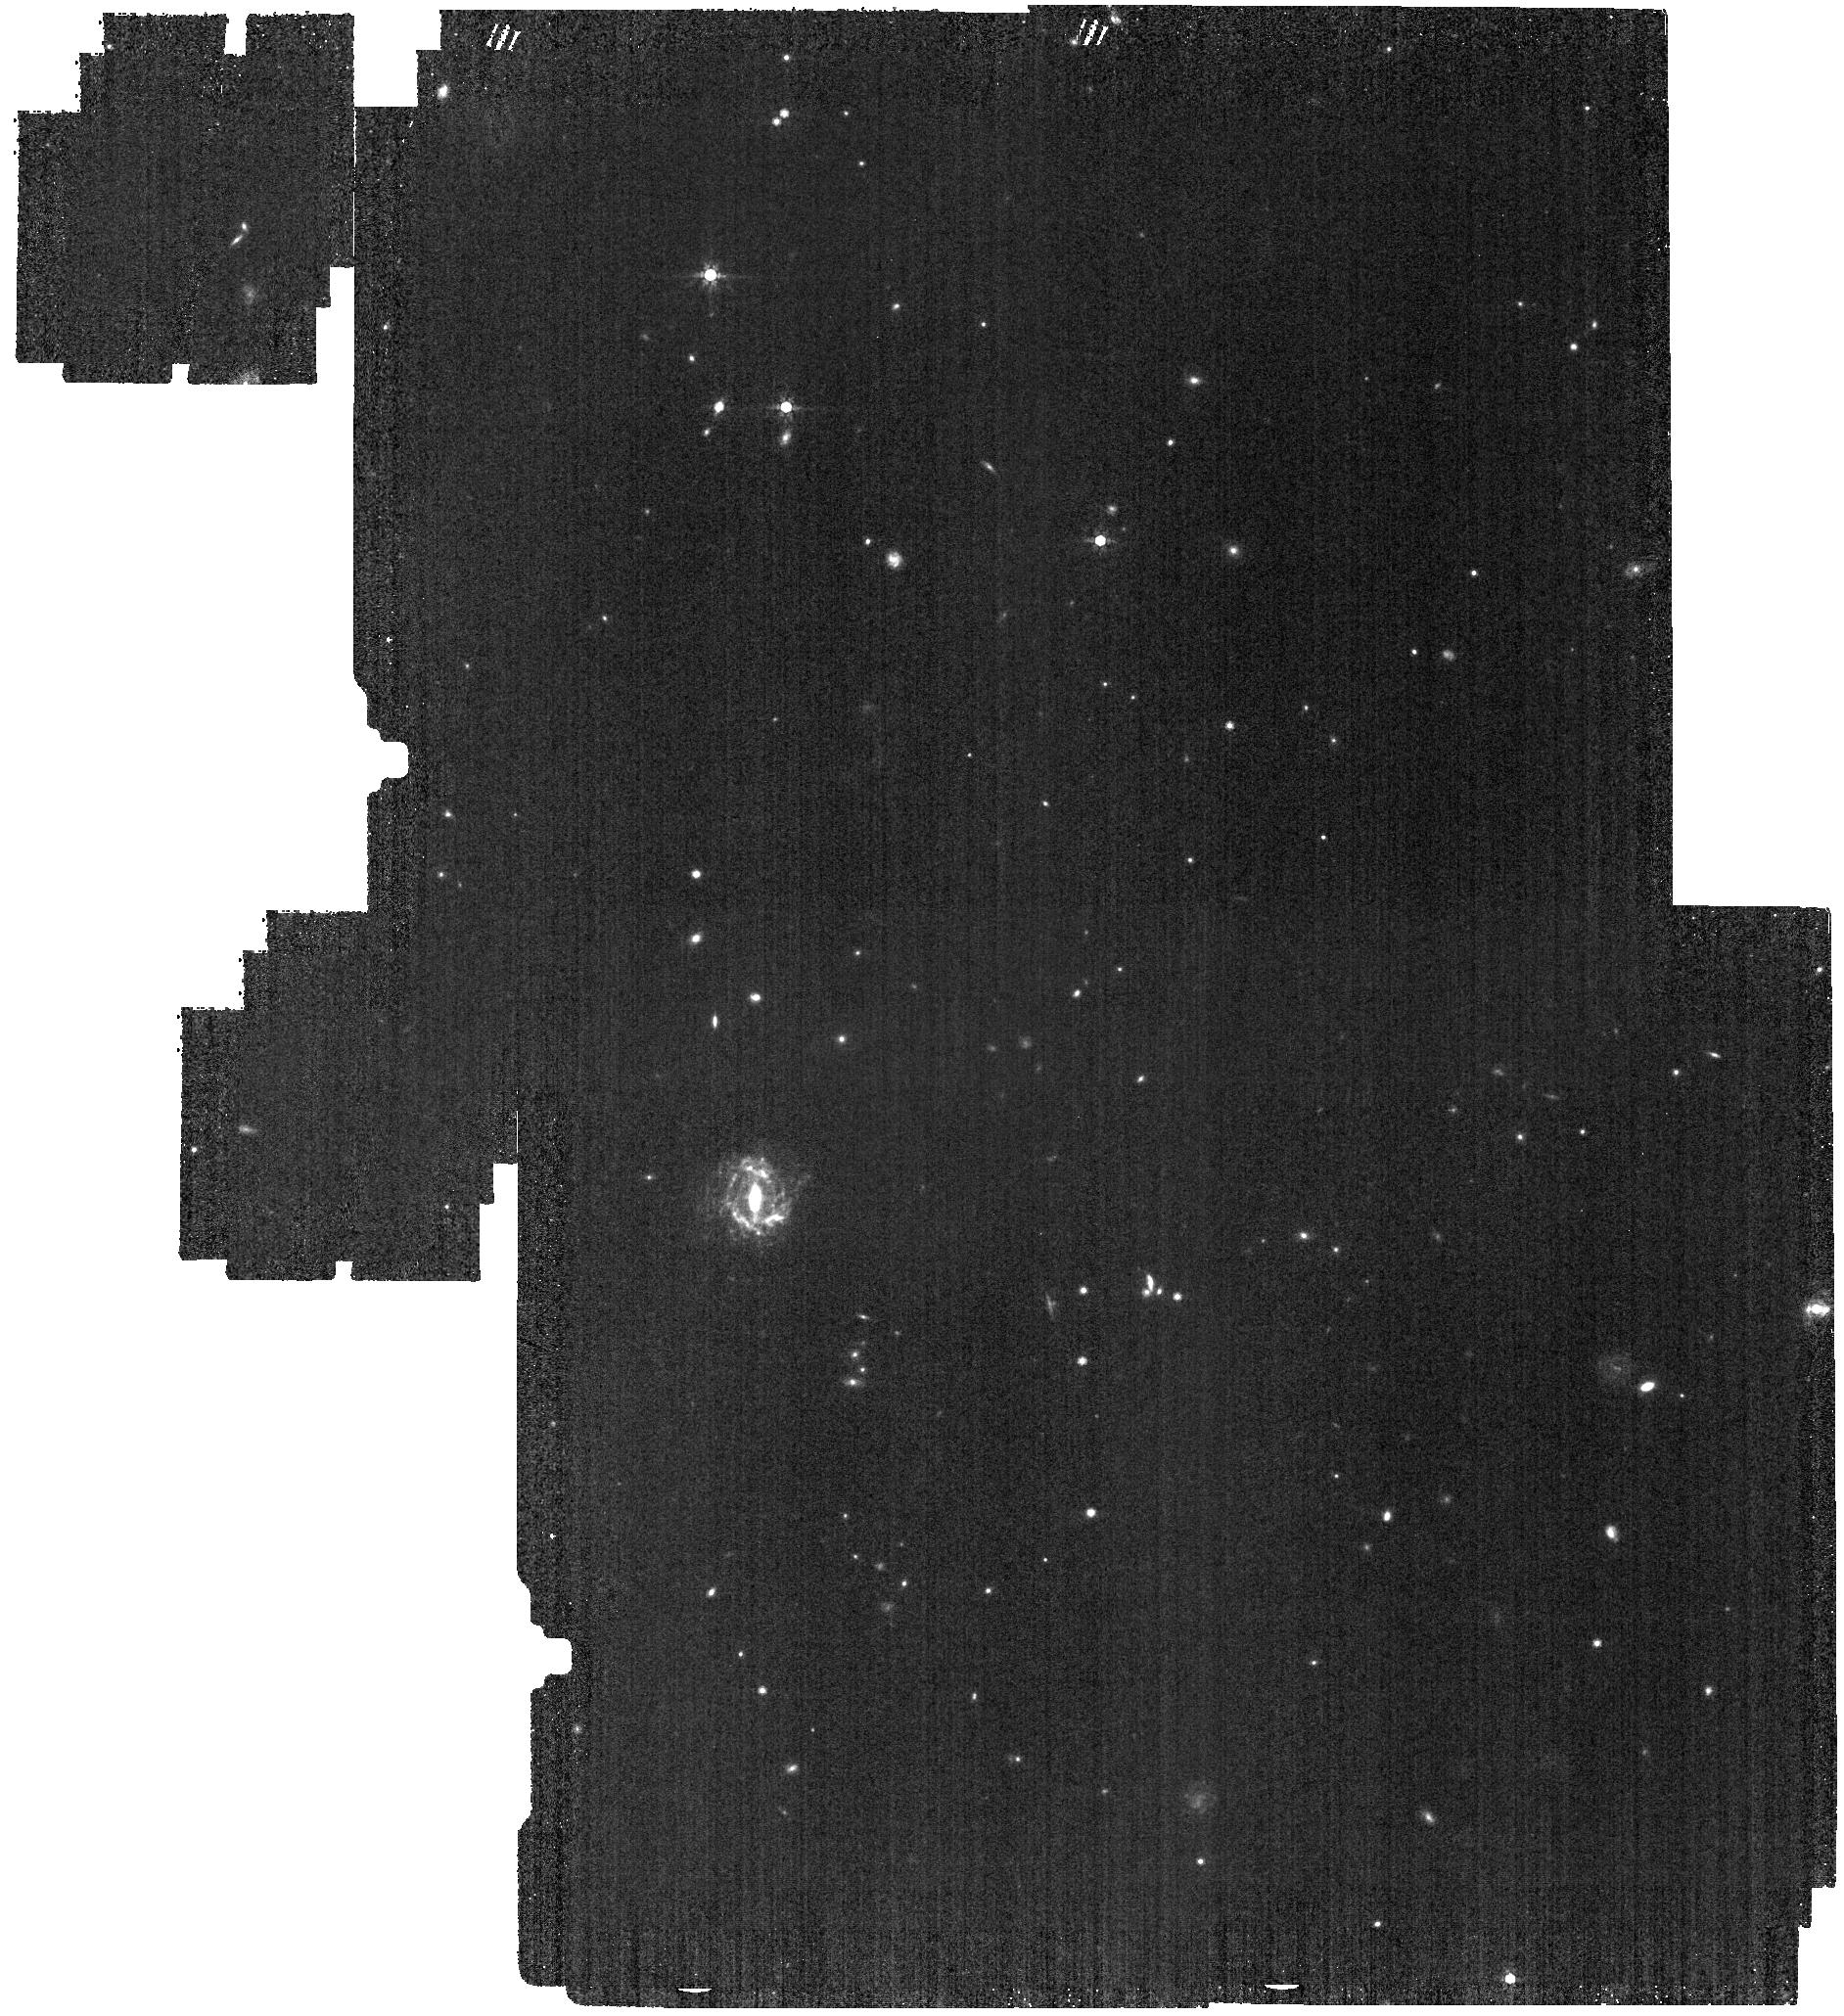
Target: NGC-0253-BACKGROUND
Instrument: MIRI
Filter: F770W
Exposure: 7 min
Observation ID: jw02987-o004_t002_miri_f770w

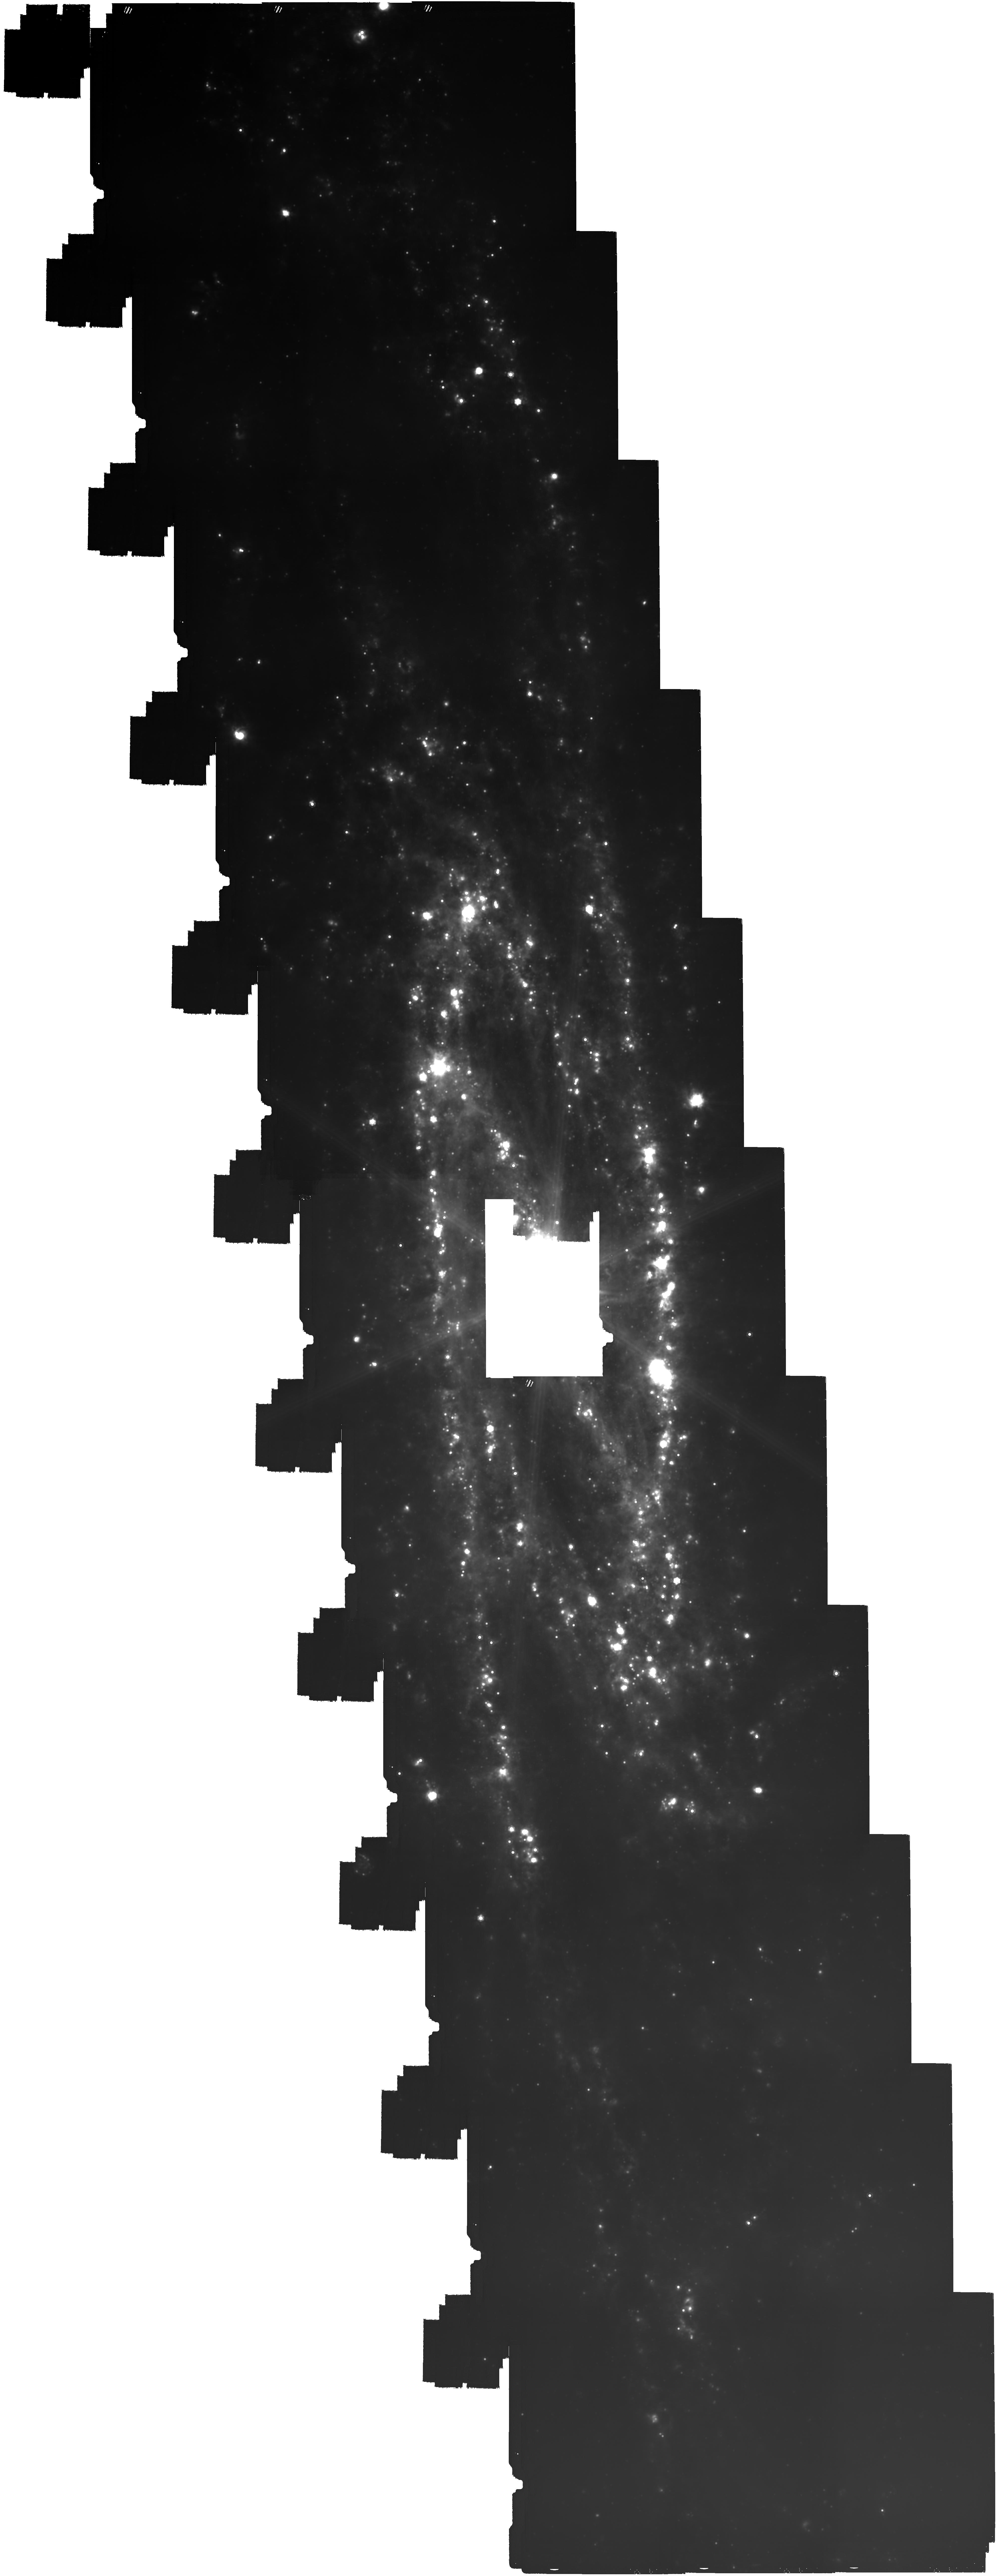
Target: NGC-0253
Instrument: MIRI
Filter: F2100W
Exposure: 3.1 h
Observation ID: jw02987-o003_t001_miri_f2100w

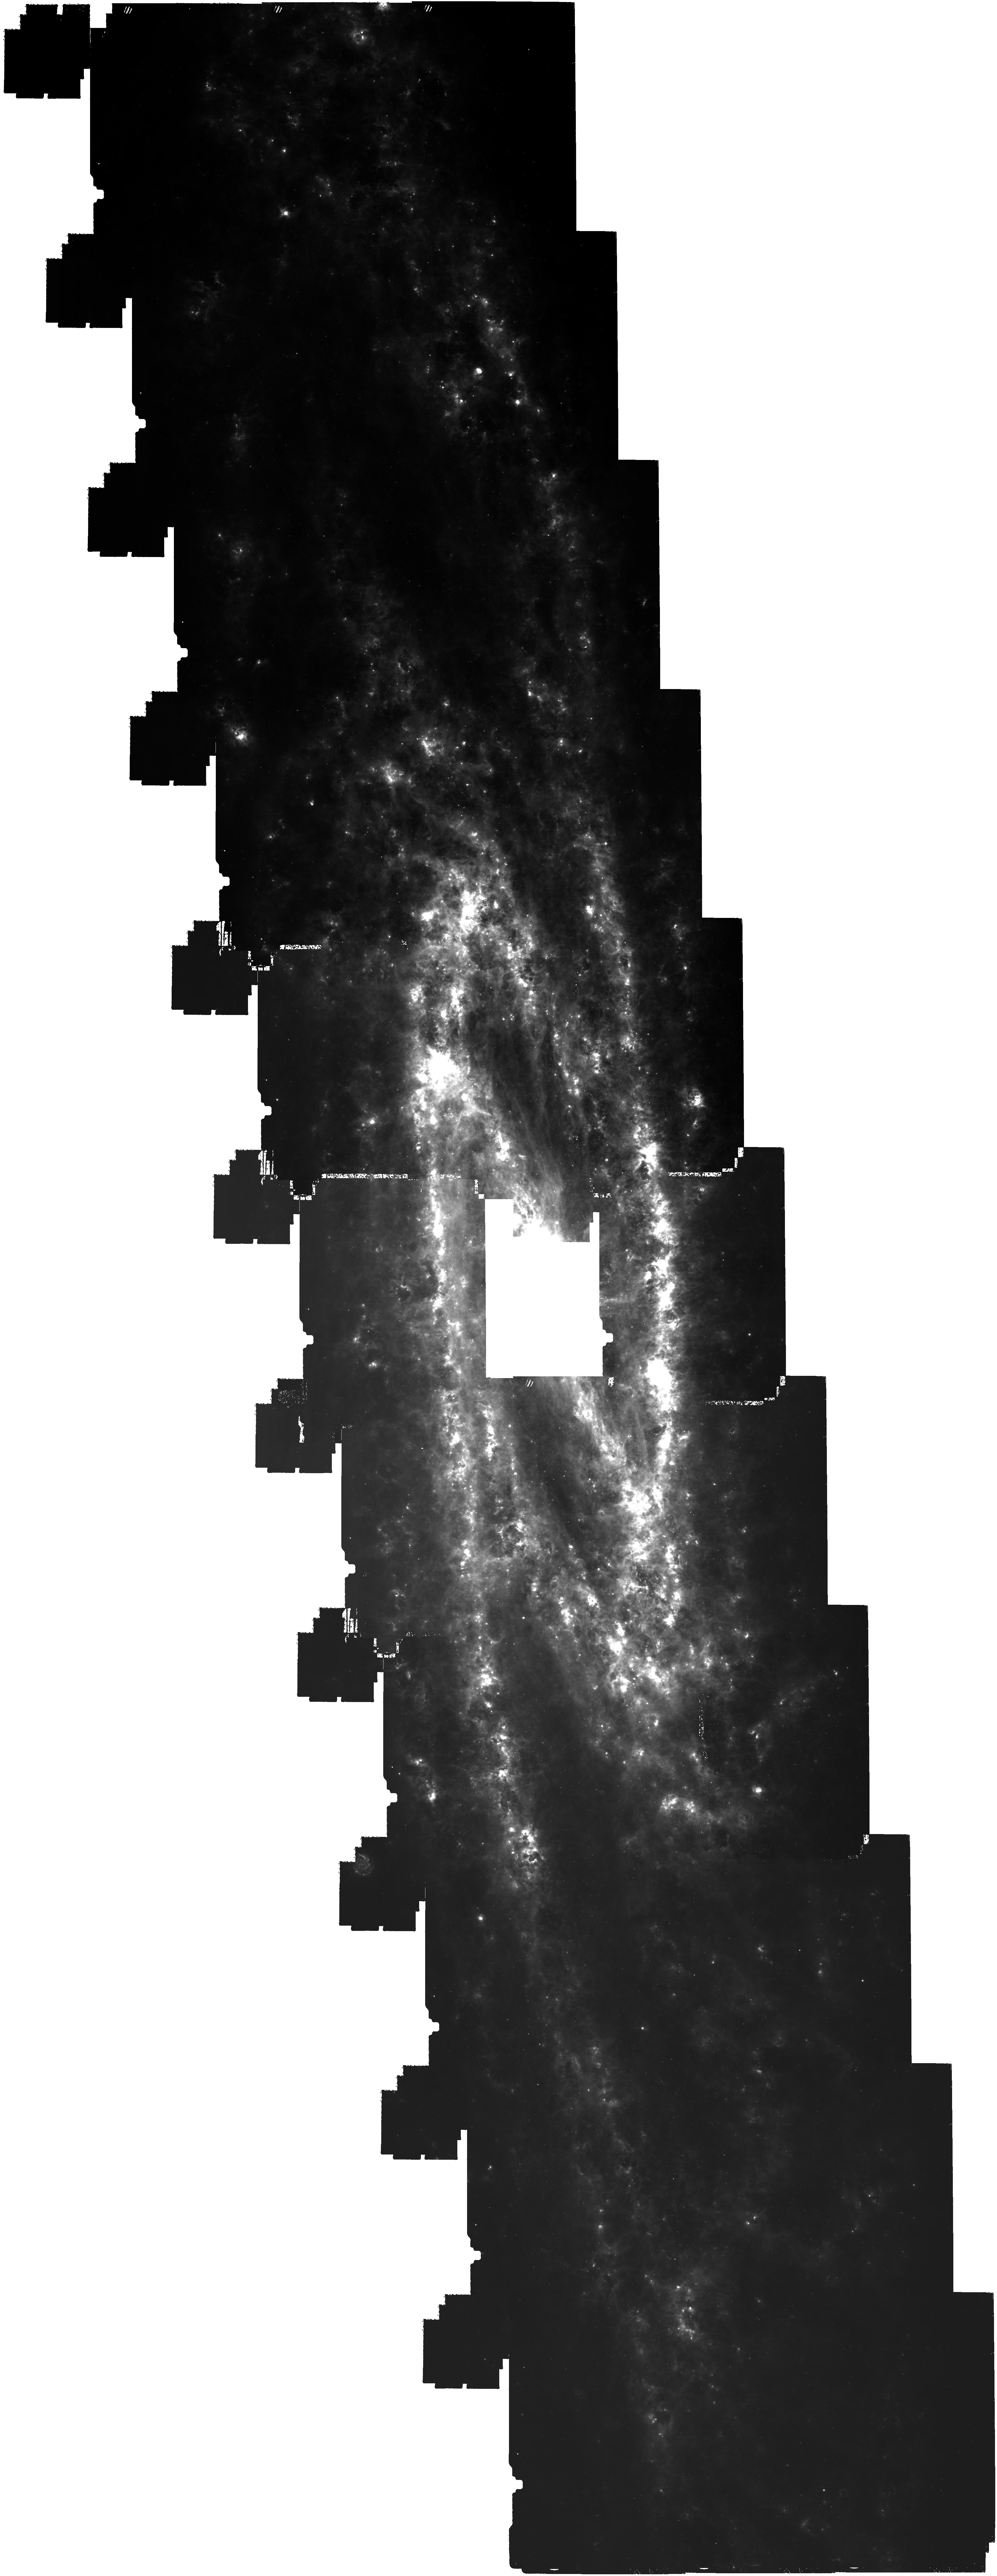
Target: NGC-0253
Instrument: MIRI
Filter: F770W
Exposure: 59 min
Observation ID: jw02987-o003_t001_miri_f770w

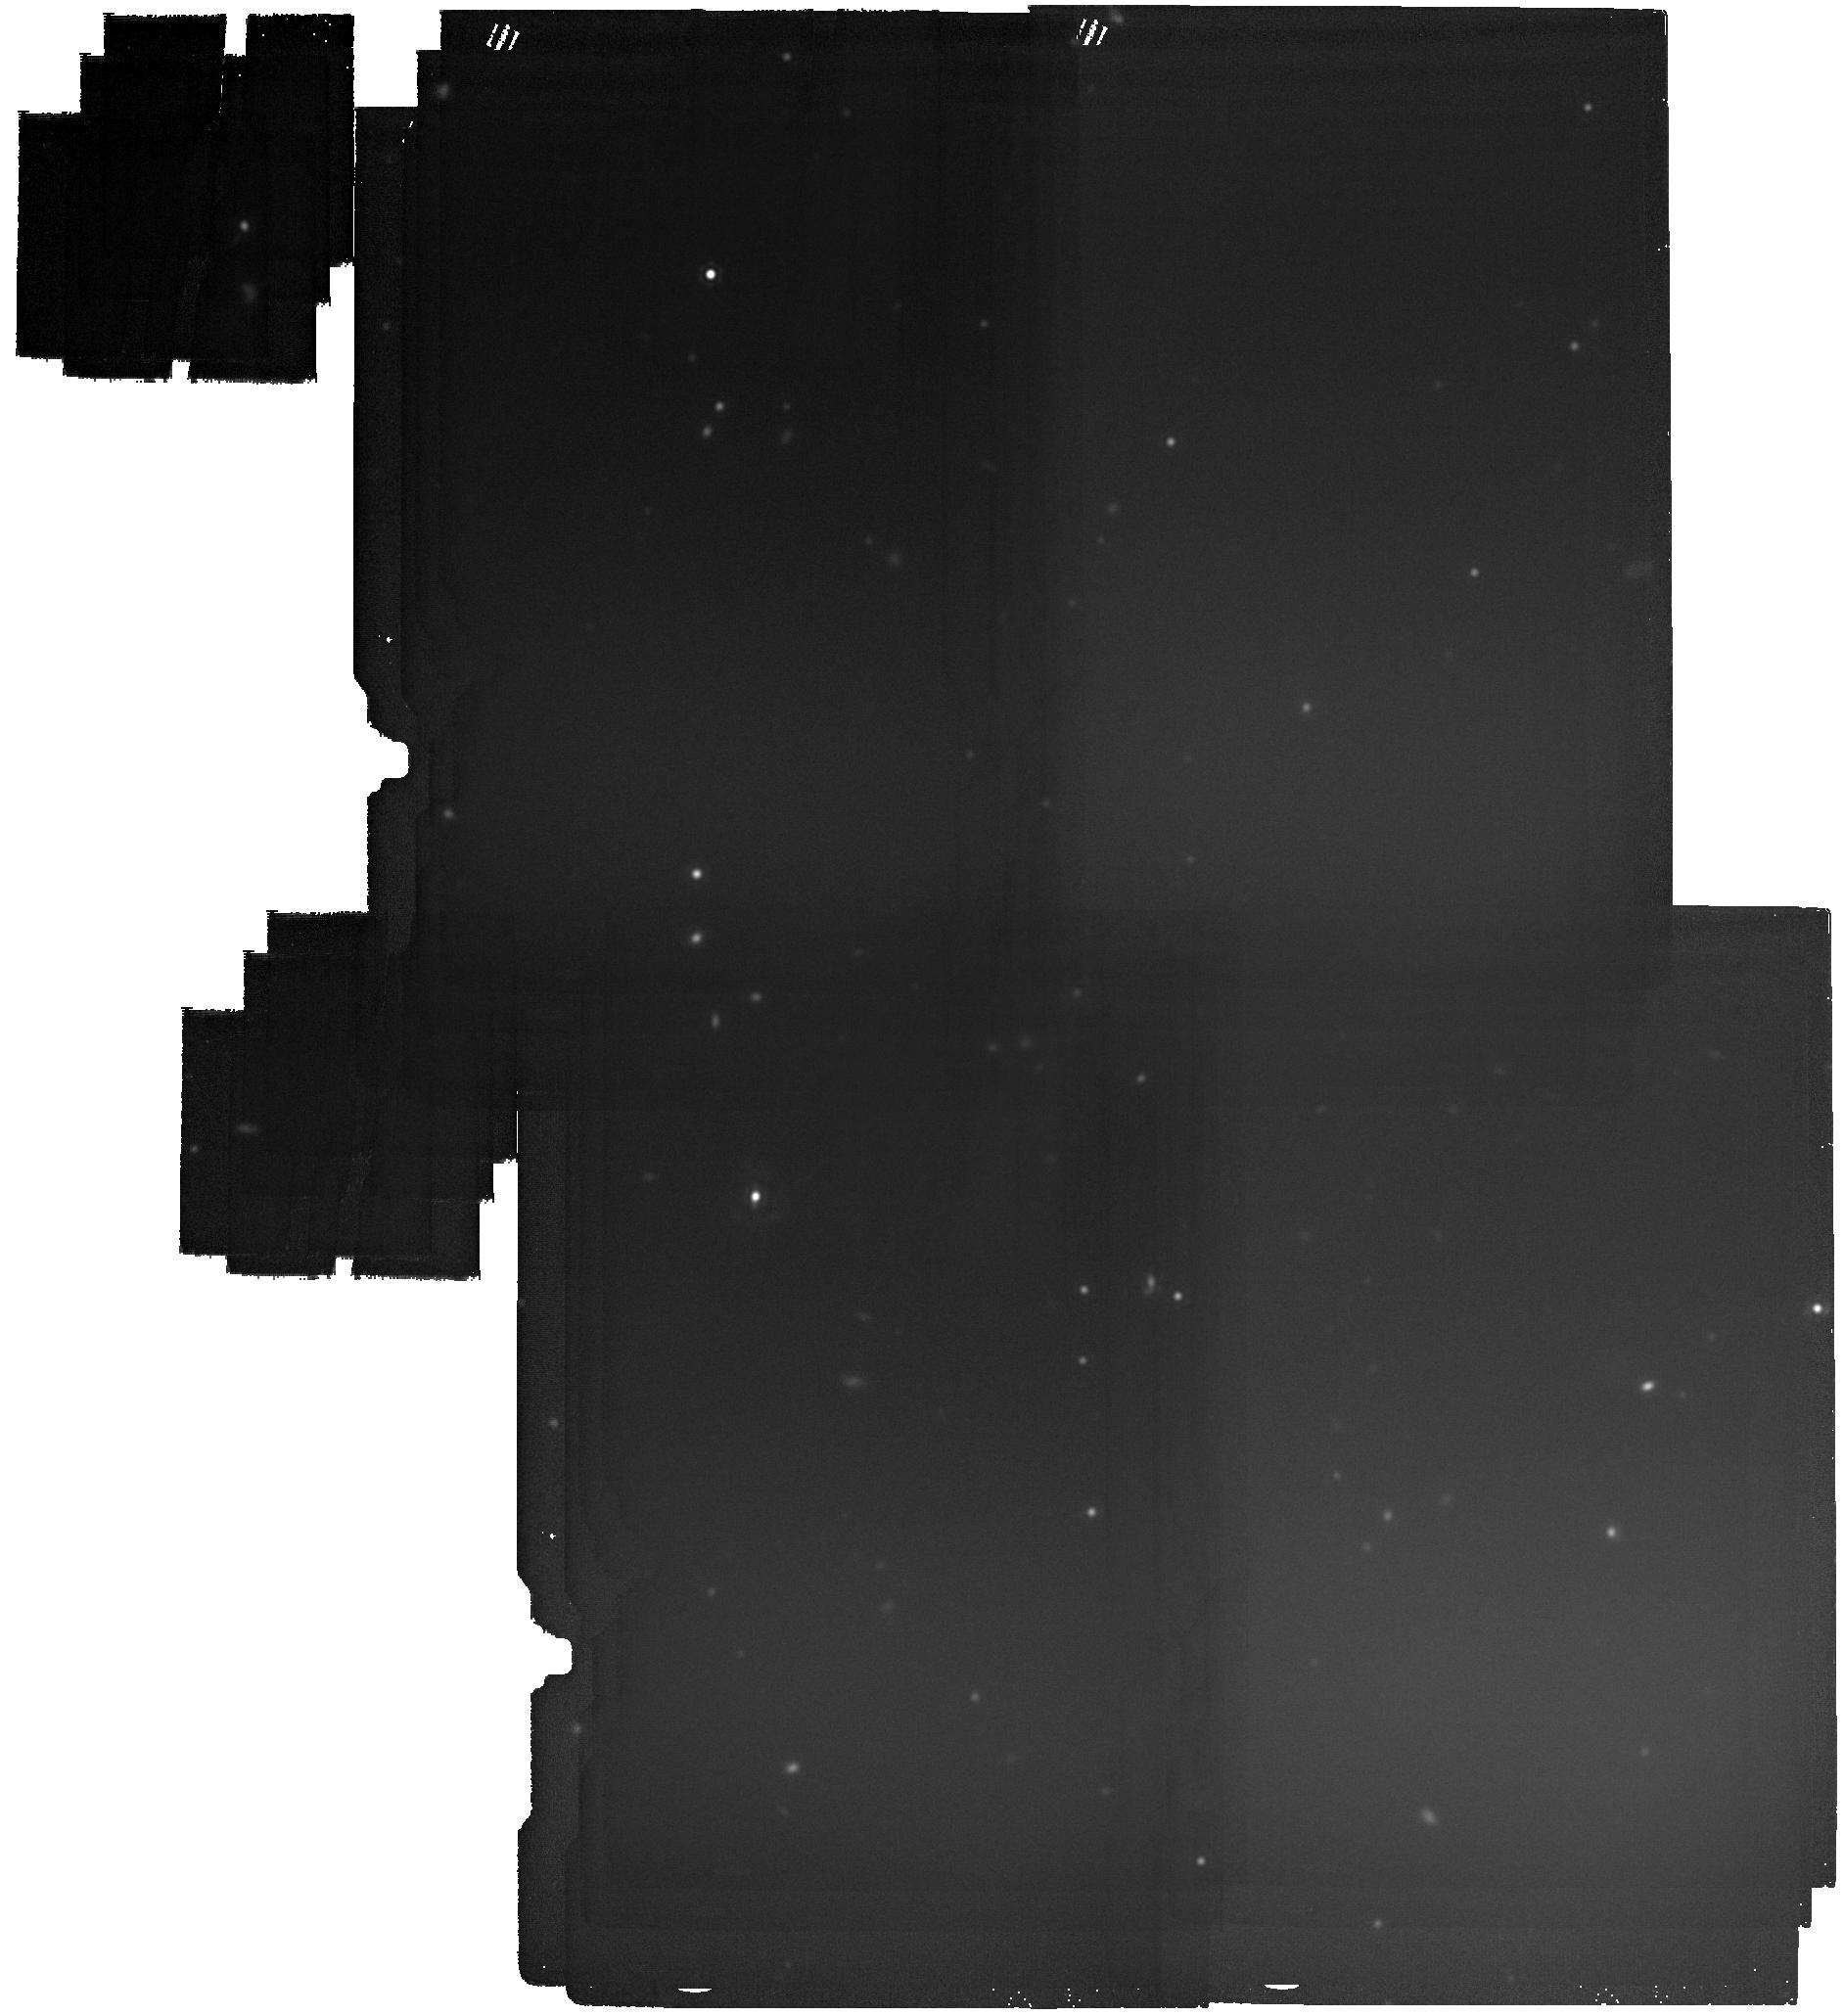
Target: NGC-0253-BACKGROUND
Instrument: MIRI
Filter: F2100W
Exposure: 23 min
Observation ID: jw02987-o004_t002_miri_f2100w

Resolving HII Regions and ISM Structure Across the Milky Way Analog NGC 253 (PI: Leroy, Adam)

We propose to survey mid-IR emission from the the whole disk of the closest massive, star-forming southern galaxy: the prototypical spiral NGC 253. At the 3.6 Mpc distance to NGC 253, MIRI achieves 5 pc resolution in the PAH-tracing F770W band and 12 pc resolution in the continuum-dominated F2100W band, which allows the prospect (only possible in the closest galaxies) to resolve individual HII regions and ISM structures including molecular clouds and filaments. Pairing JWST with a unique full-galaxy 100 pointing VLT/MUSE map, we will measure resolved PAH and continuum profiles for > 6,500 HII regions. This will allow us to build a quantitative, data-driven model for the multiwavelength structure of HII regions as a function of powering luminosity and evolutionary state. Also building on investments by ALMA and MeerKAT, our survey will span from the gas-rich inner galaxy out to atomic-dominated regions analogous to the Solar Circle (rgal > 10 kpc), achieving a sharp view of the ISM over c. 300 kpc^2. The inclination of NGC 253 acts to our advantage here: we can easily distinguish individual regions and the inclined view gives access to vertical structure in the arms and bar. Overall, with a 22h investment, JWST can produce a revolutionary view of both HII region and neutral ISM structure that spans across the whole area of a prototypical spiral.